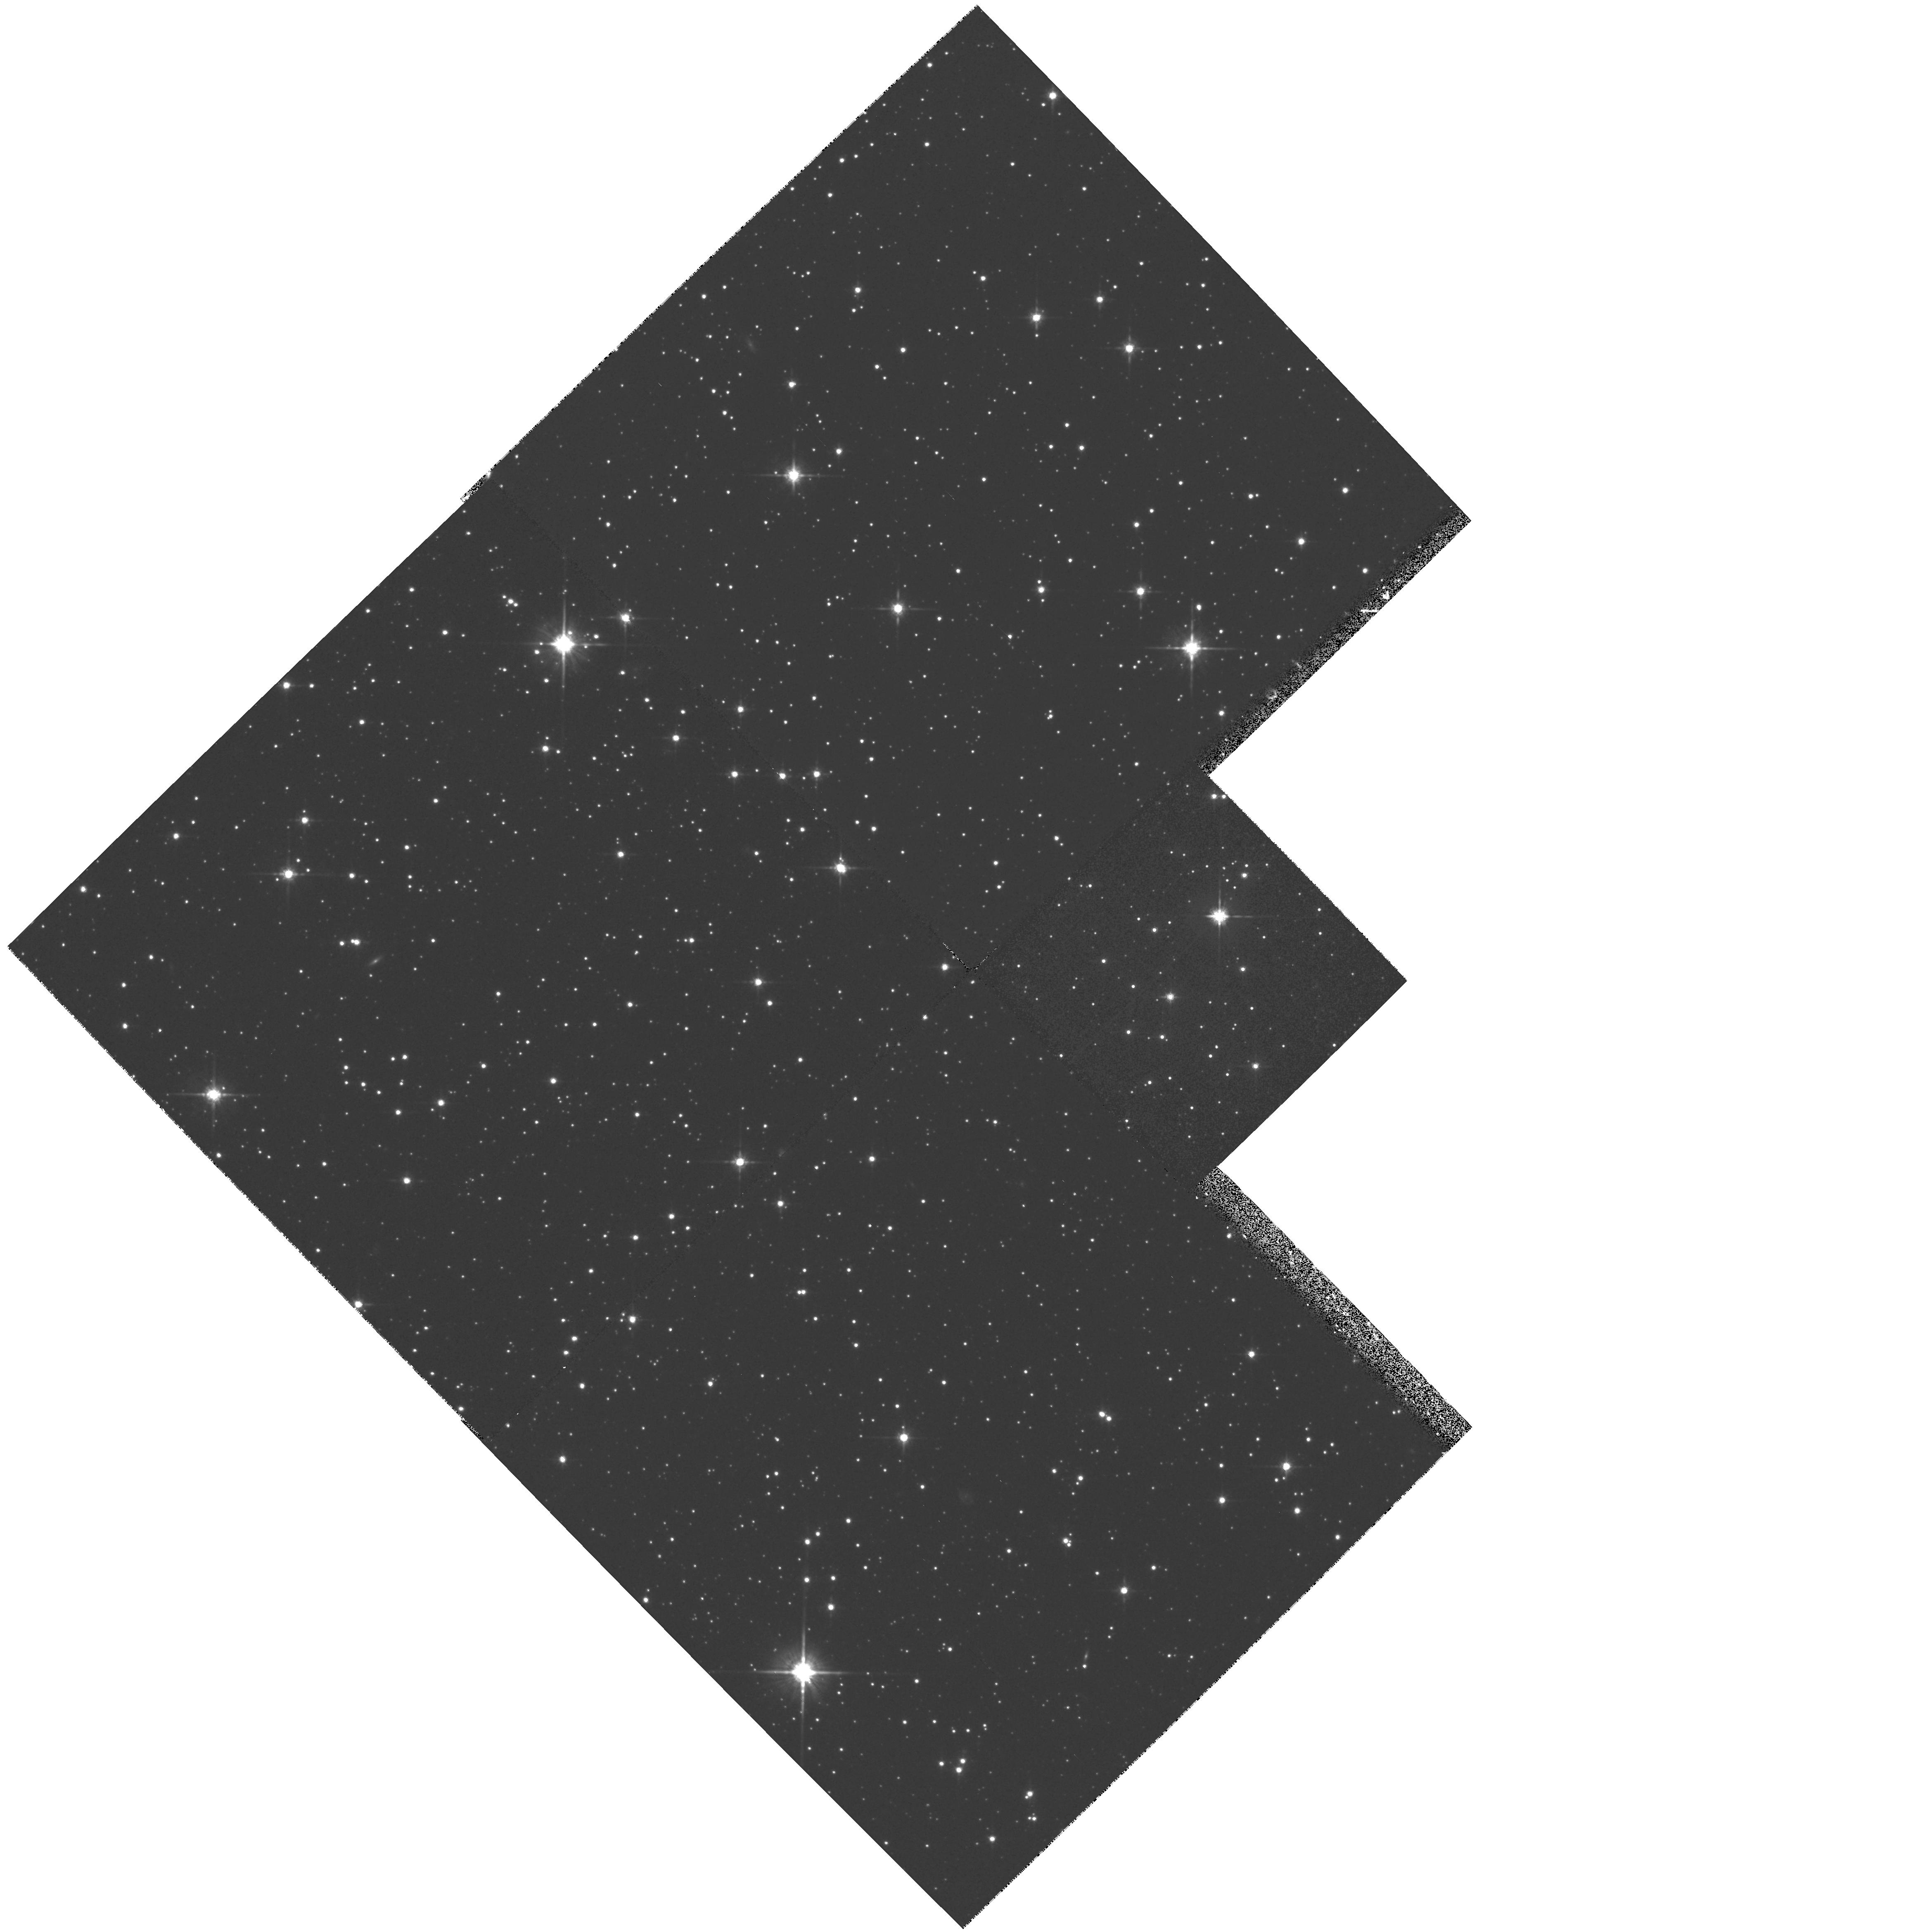
Target: SGR-DSPH1. Instrument: WFPC2/PC. Filter: F814W. Exposure: 30 min. Observation ID: hst_6614_01_wfpc2_pc_f814w_u37501

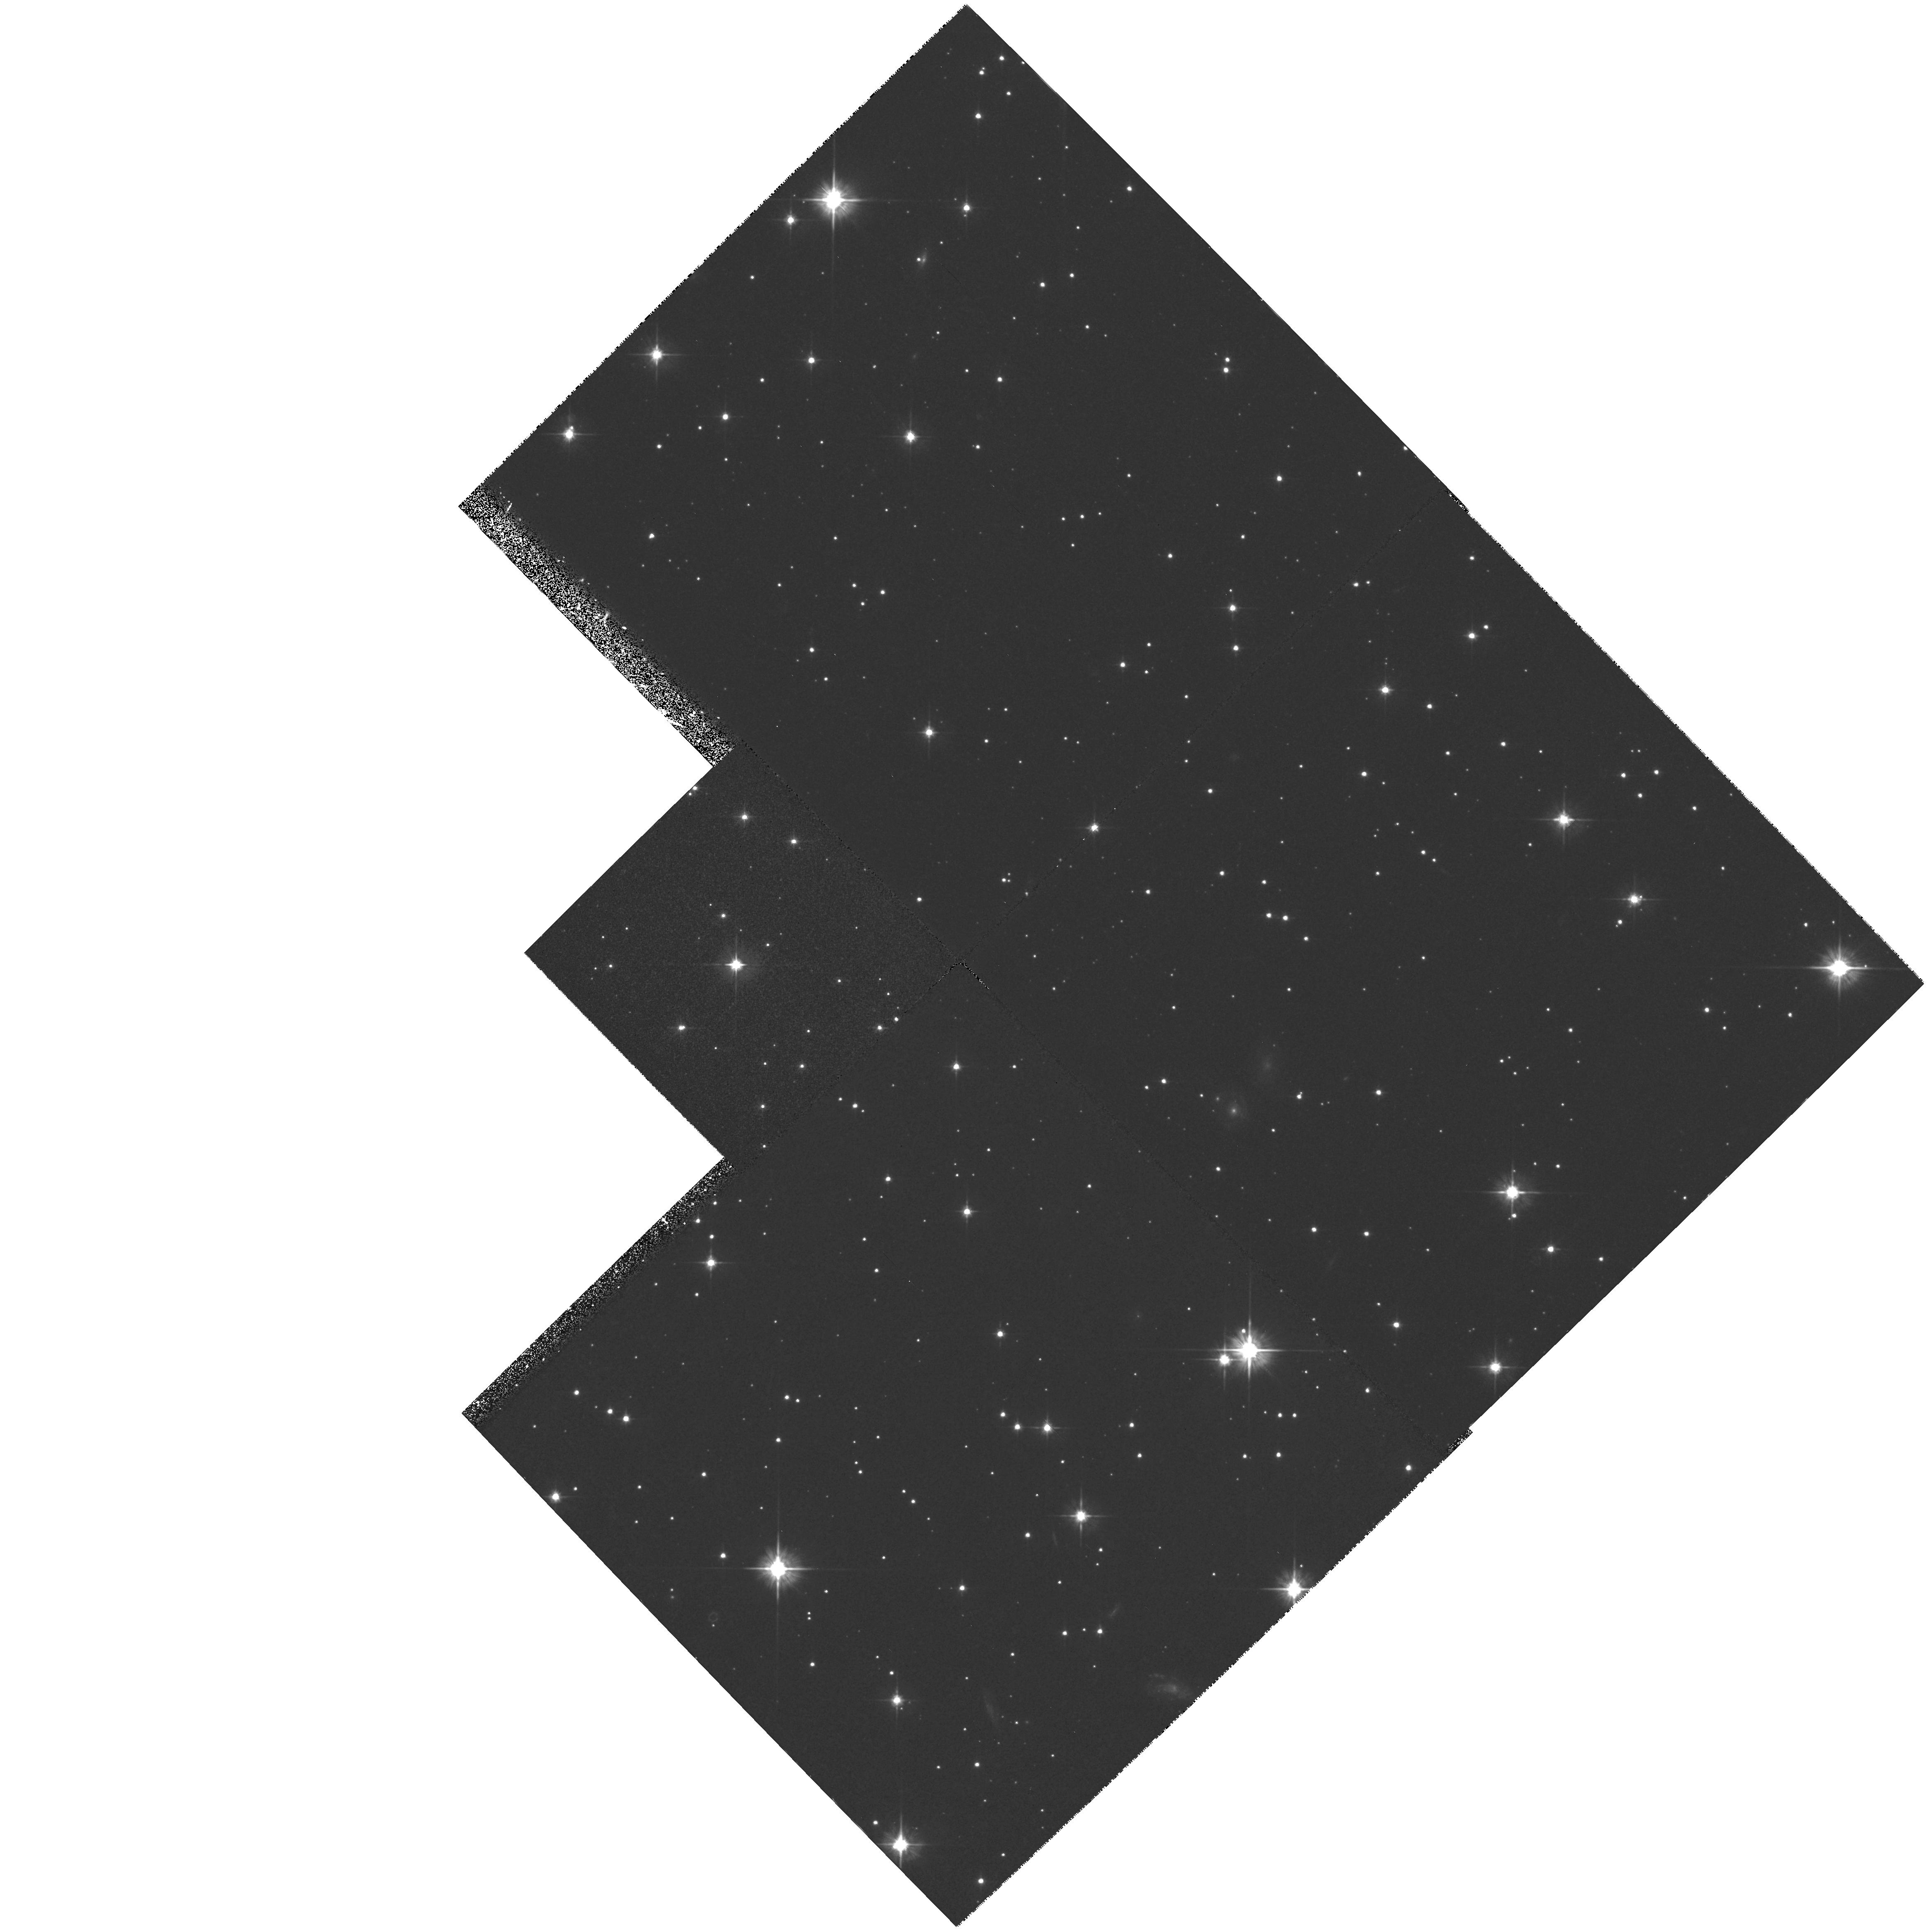
Target: SGR-MWG1. Instrument: WFPC2/PC. Filter: F555W. Exposure: 36 min. Observation ID: hst_6614_05_wfpc2_pc_f555w_u37505

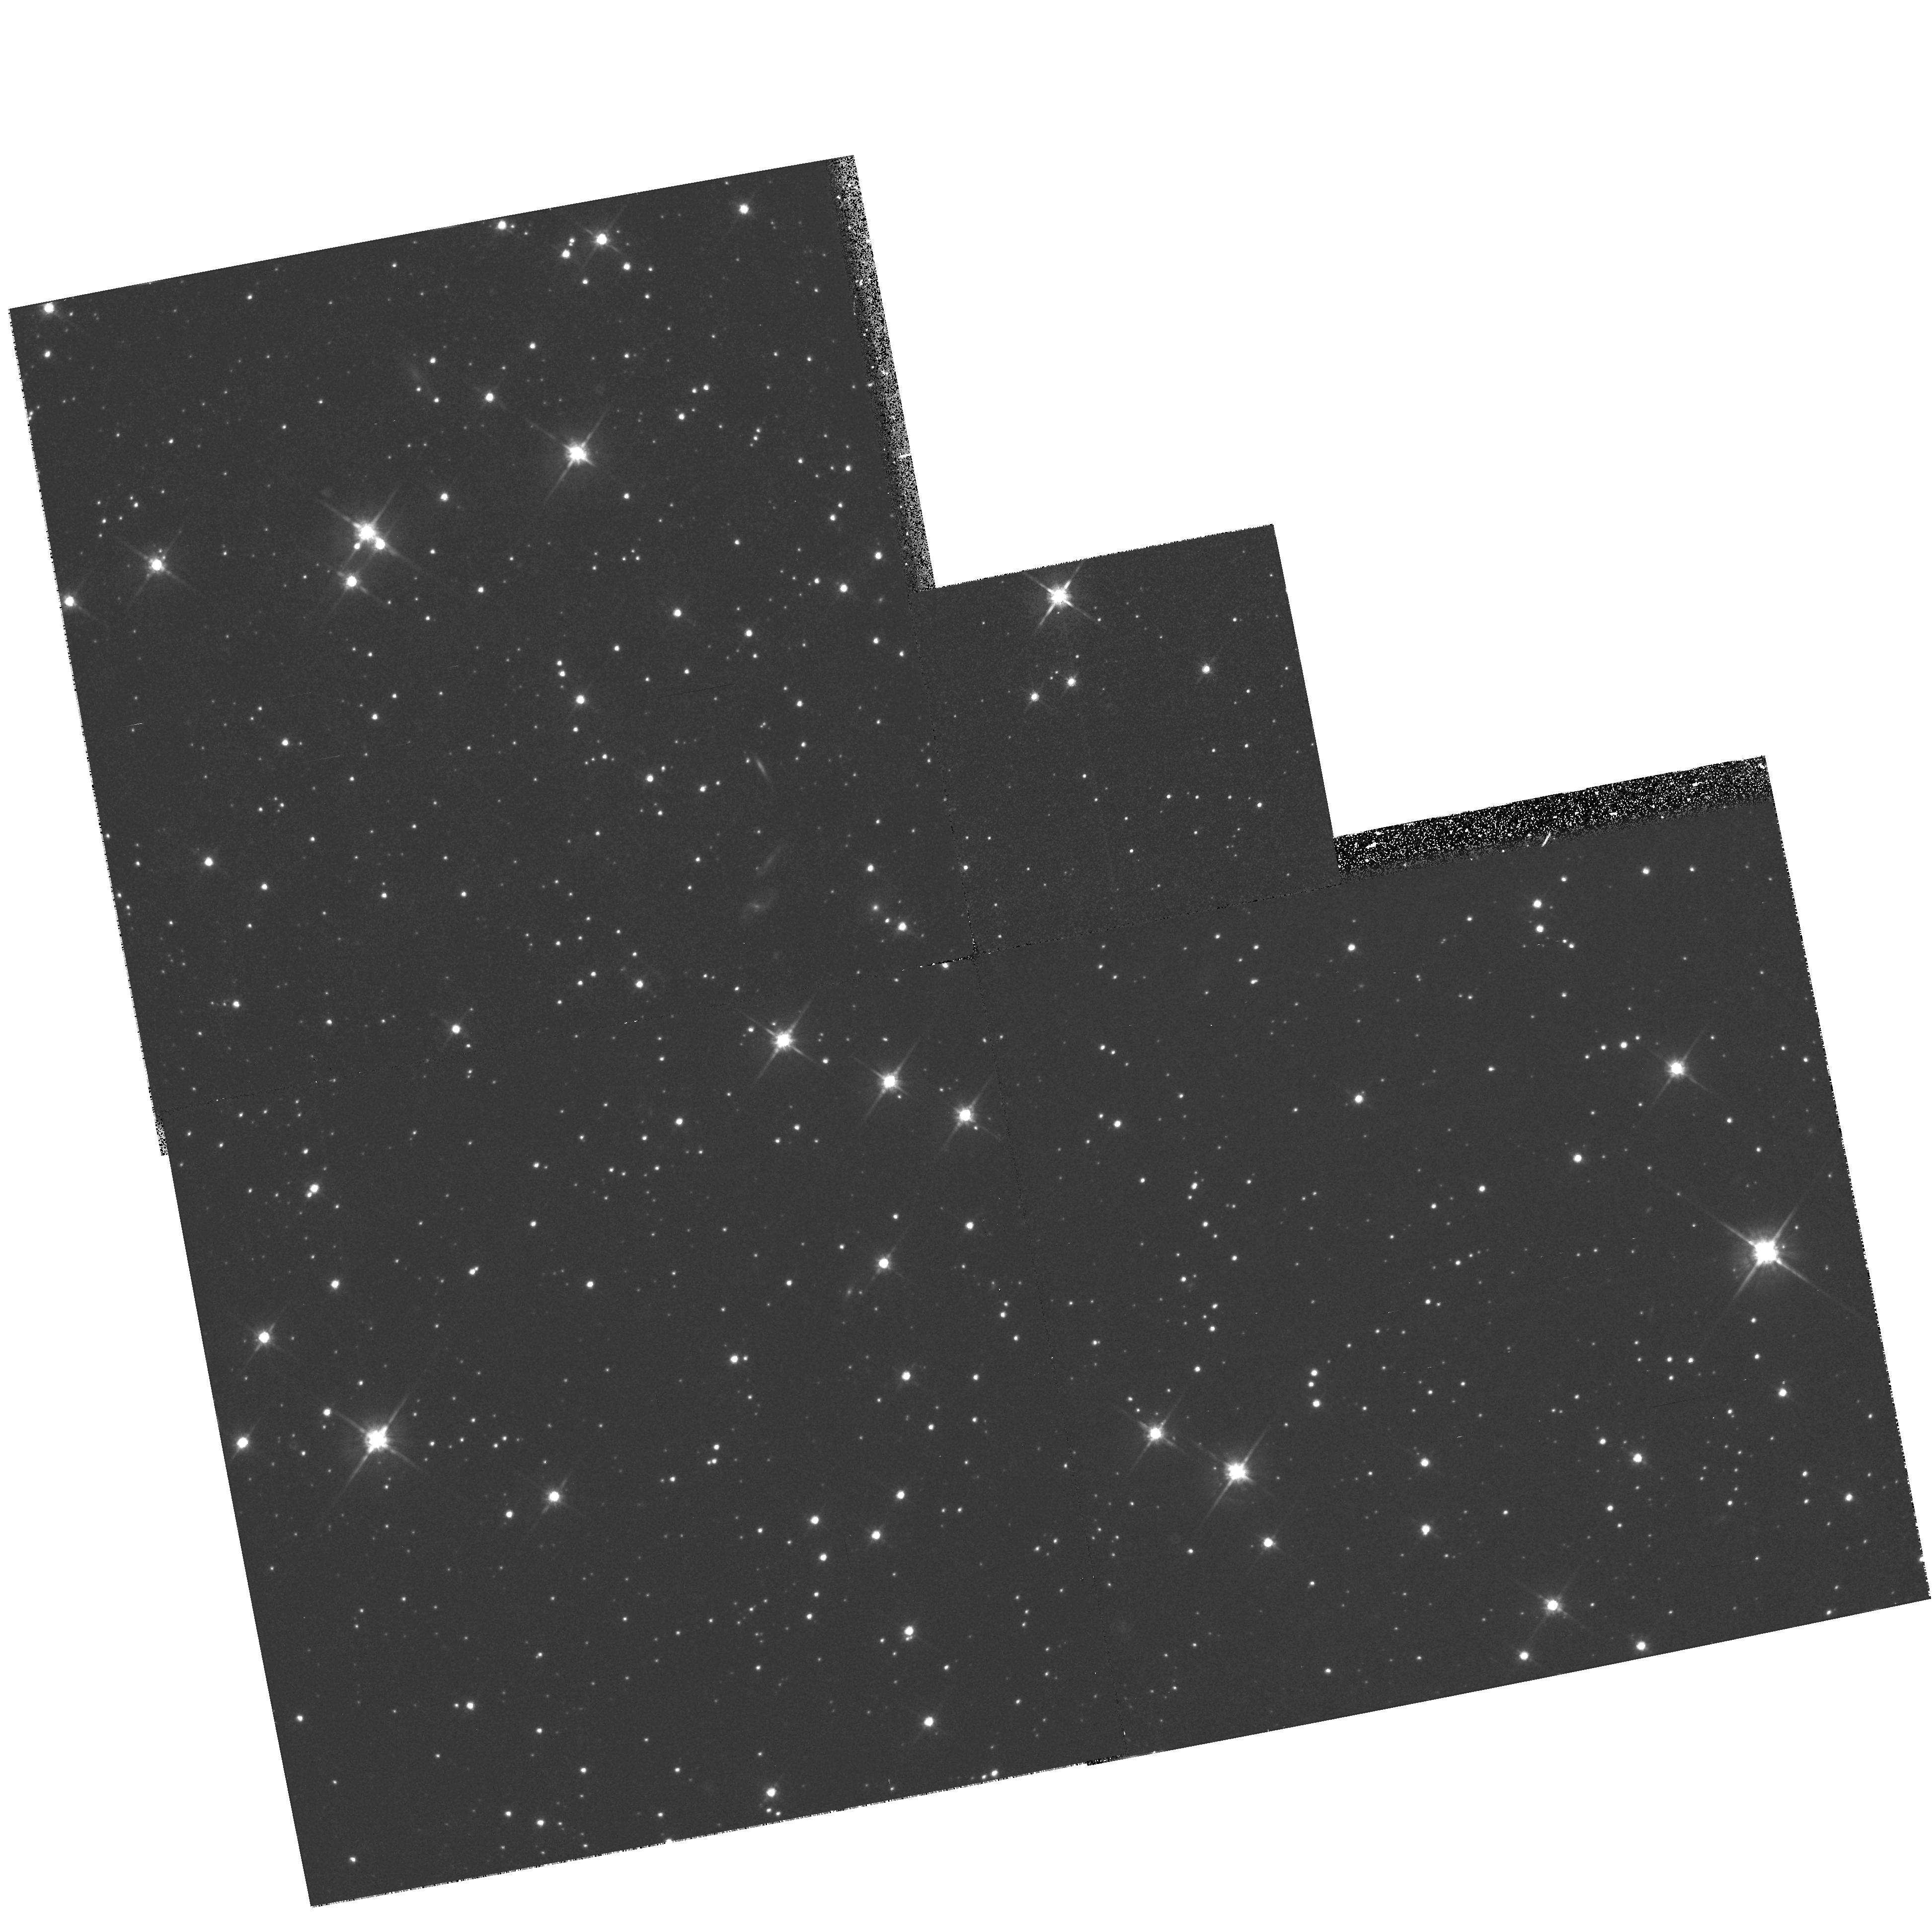
Target: SGR-DSPH3. Instrument: WFPC2/PC. Filter: F814W. Exposure: 30 min. Observation ID: hst_6614_03_wfpc2_pc_f814w_u37503

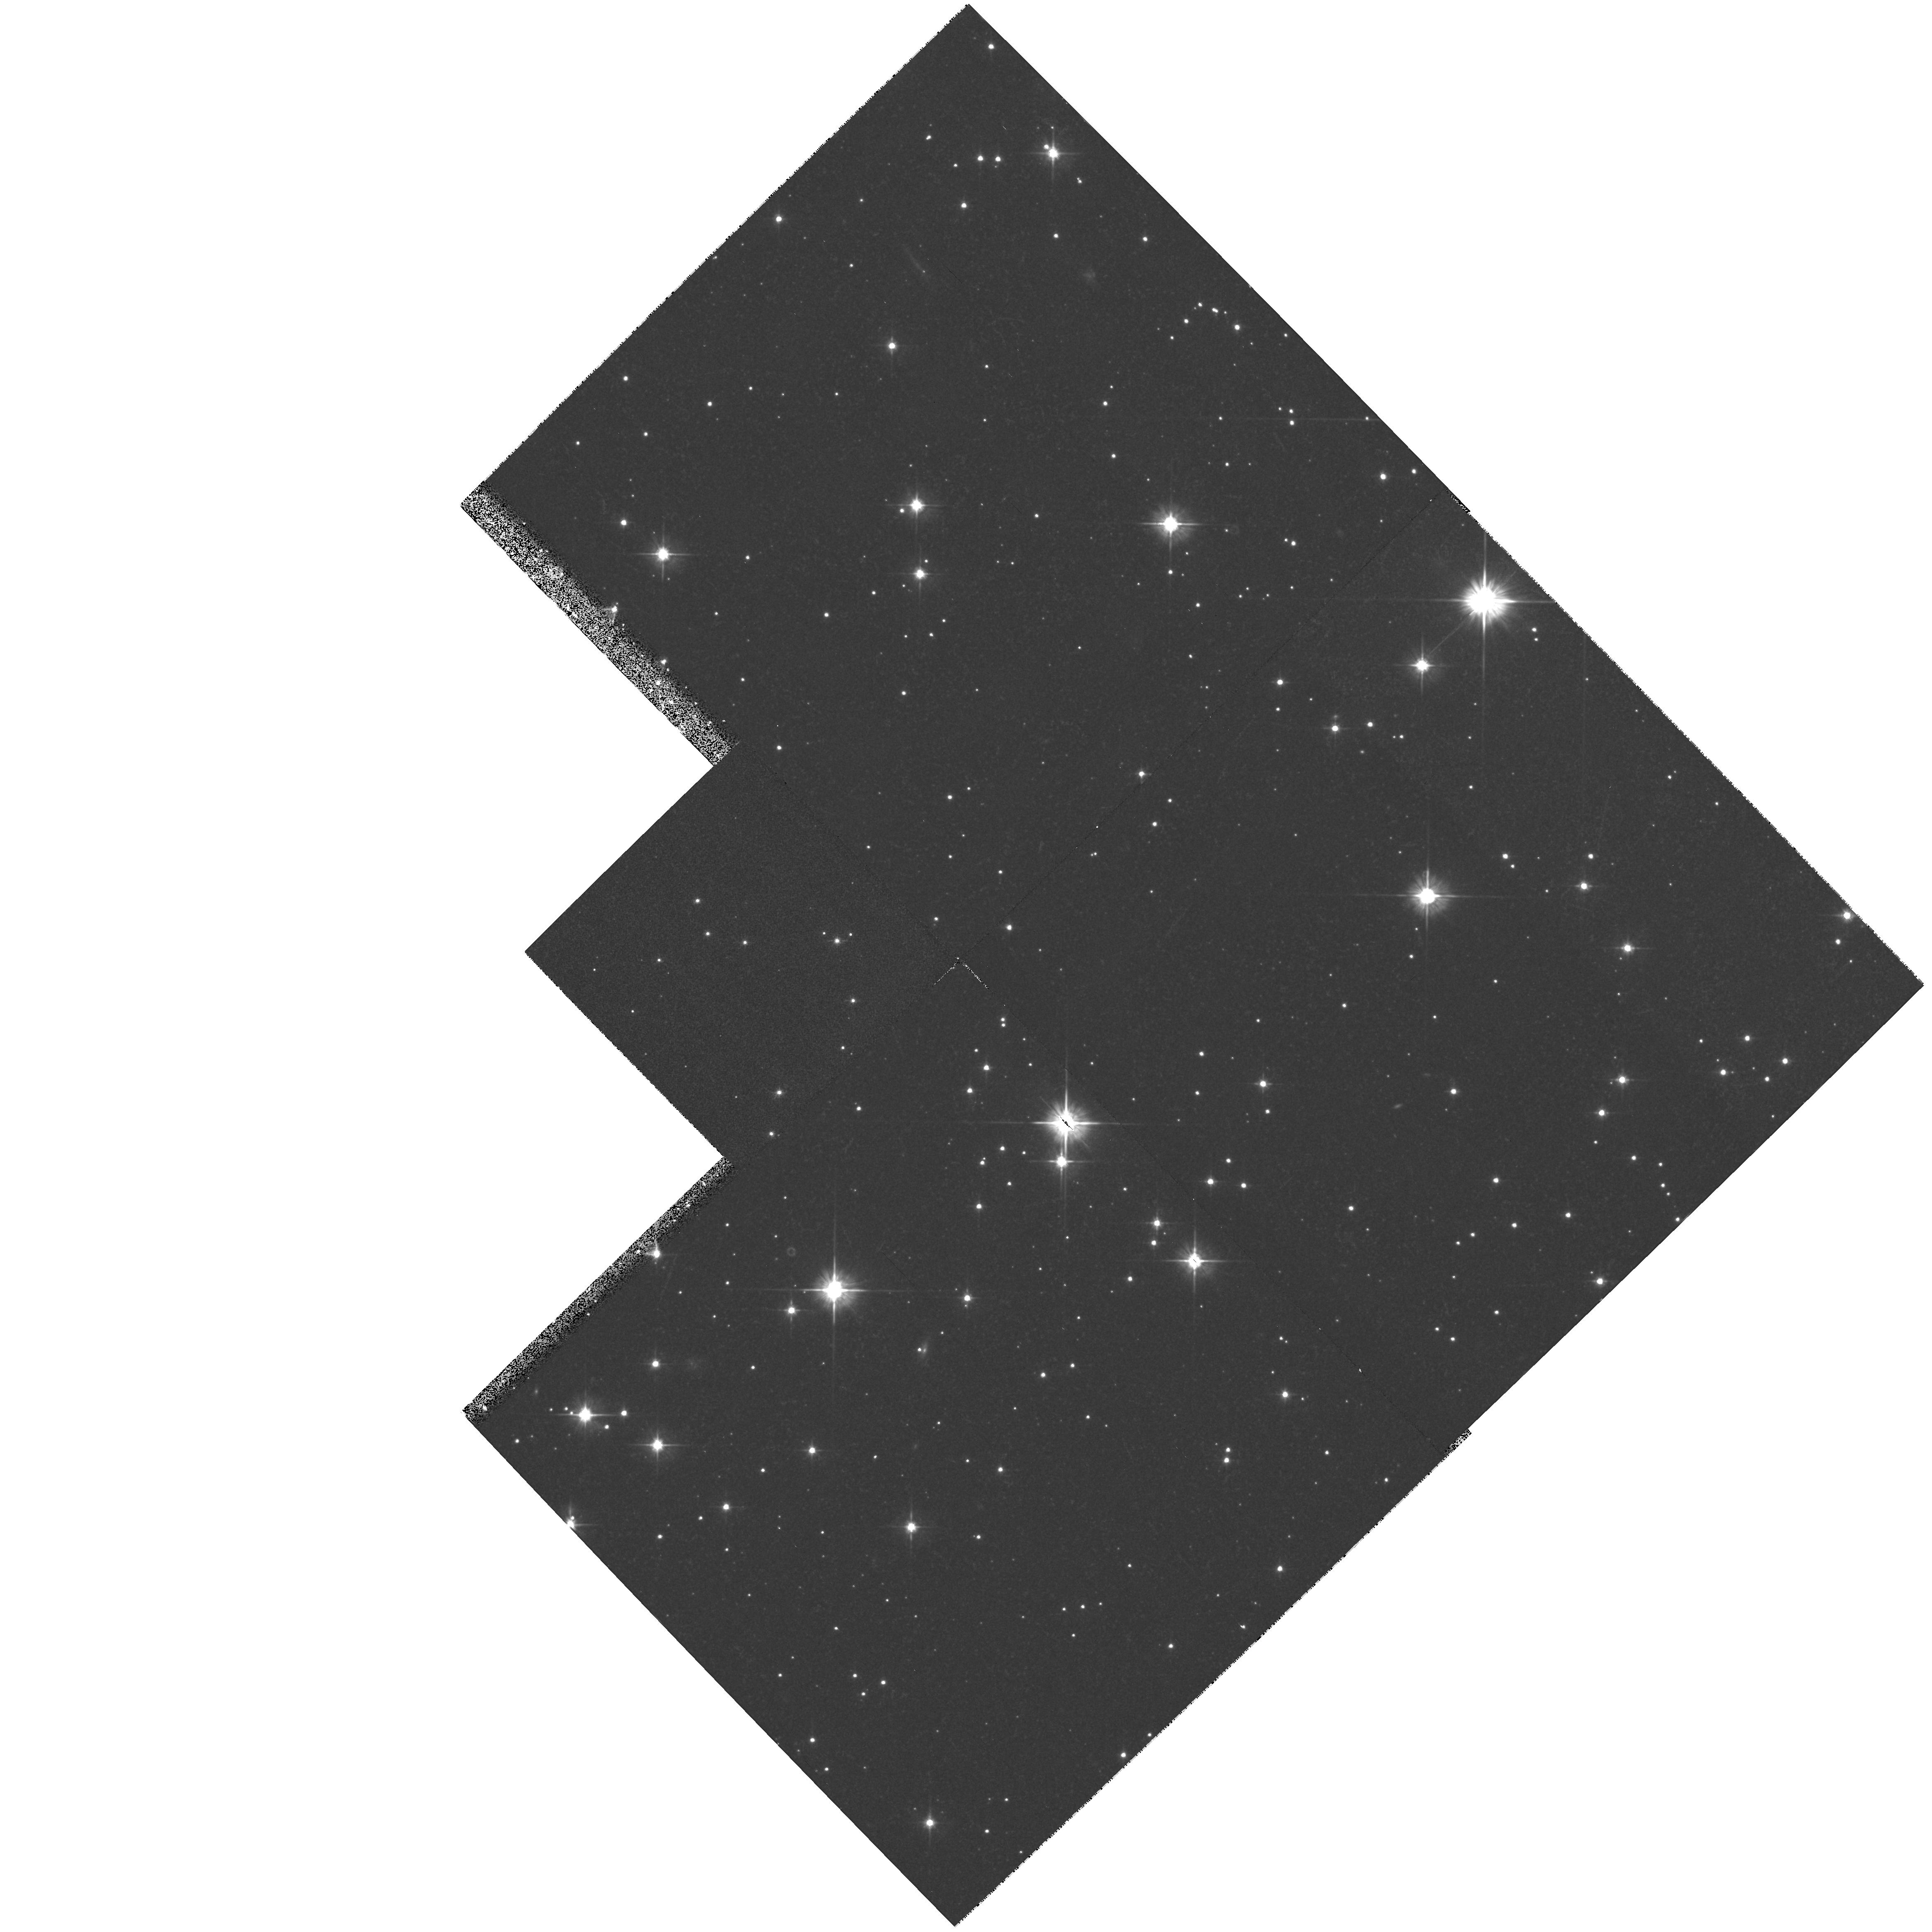
Target: SGR-MWG2. Instrument: WFPC2/PC. Filter: F555W. Exposure: 36 min. Observation ID: hst_6614_06_wfpc2_pc_f555w_u37506

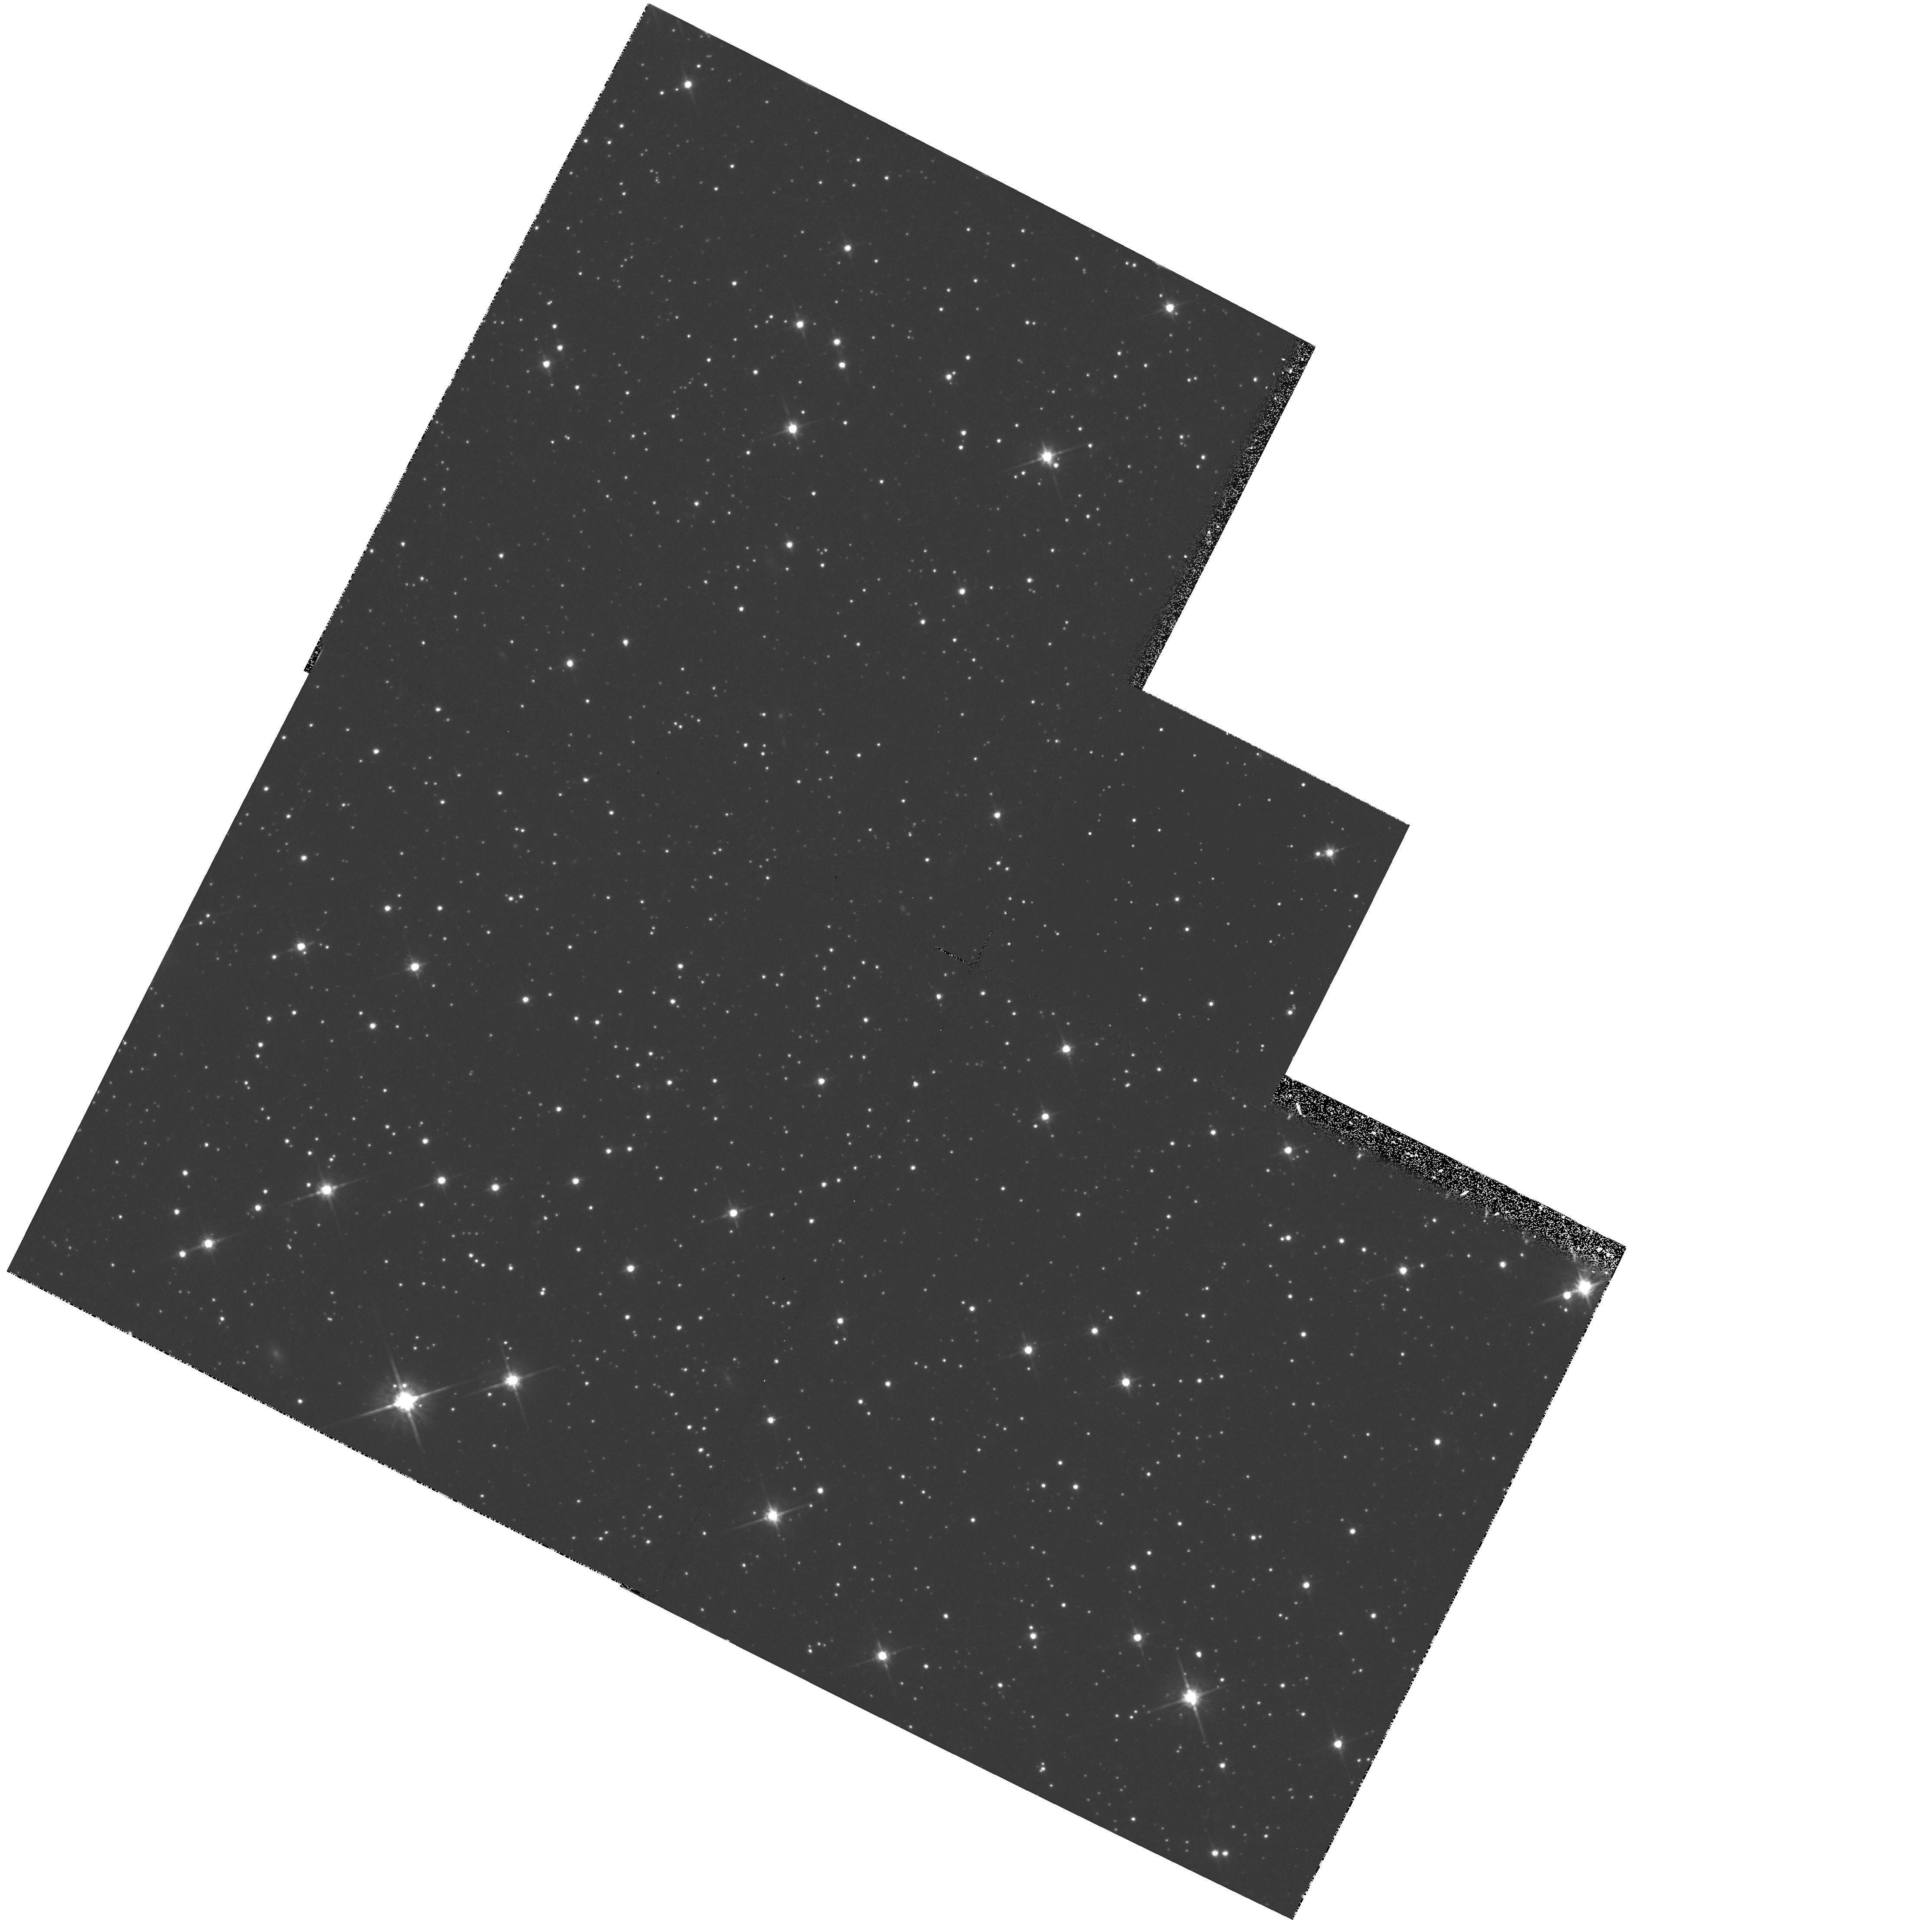
Target: SGR-DSPH2. Instrument: WFPC2/PC. Filter: F814W. Exposure: 30 min. Observation ID: hst_6614_02_wfpc2_pc_f814w_u37502

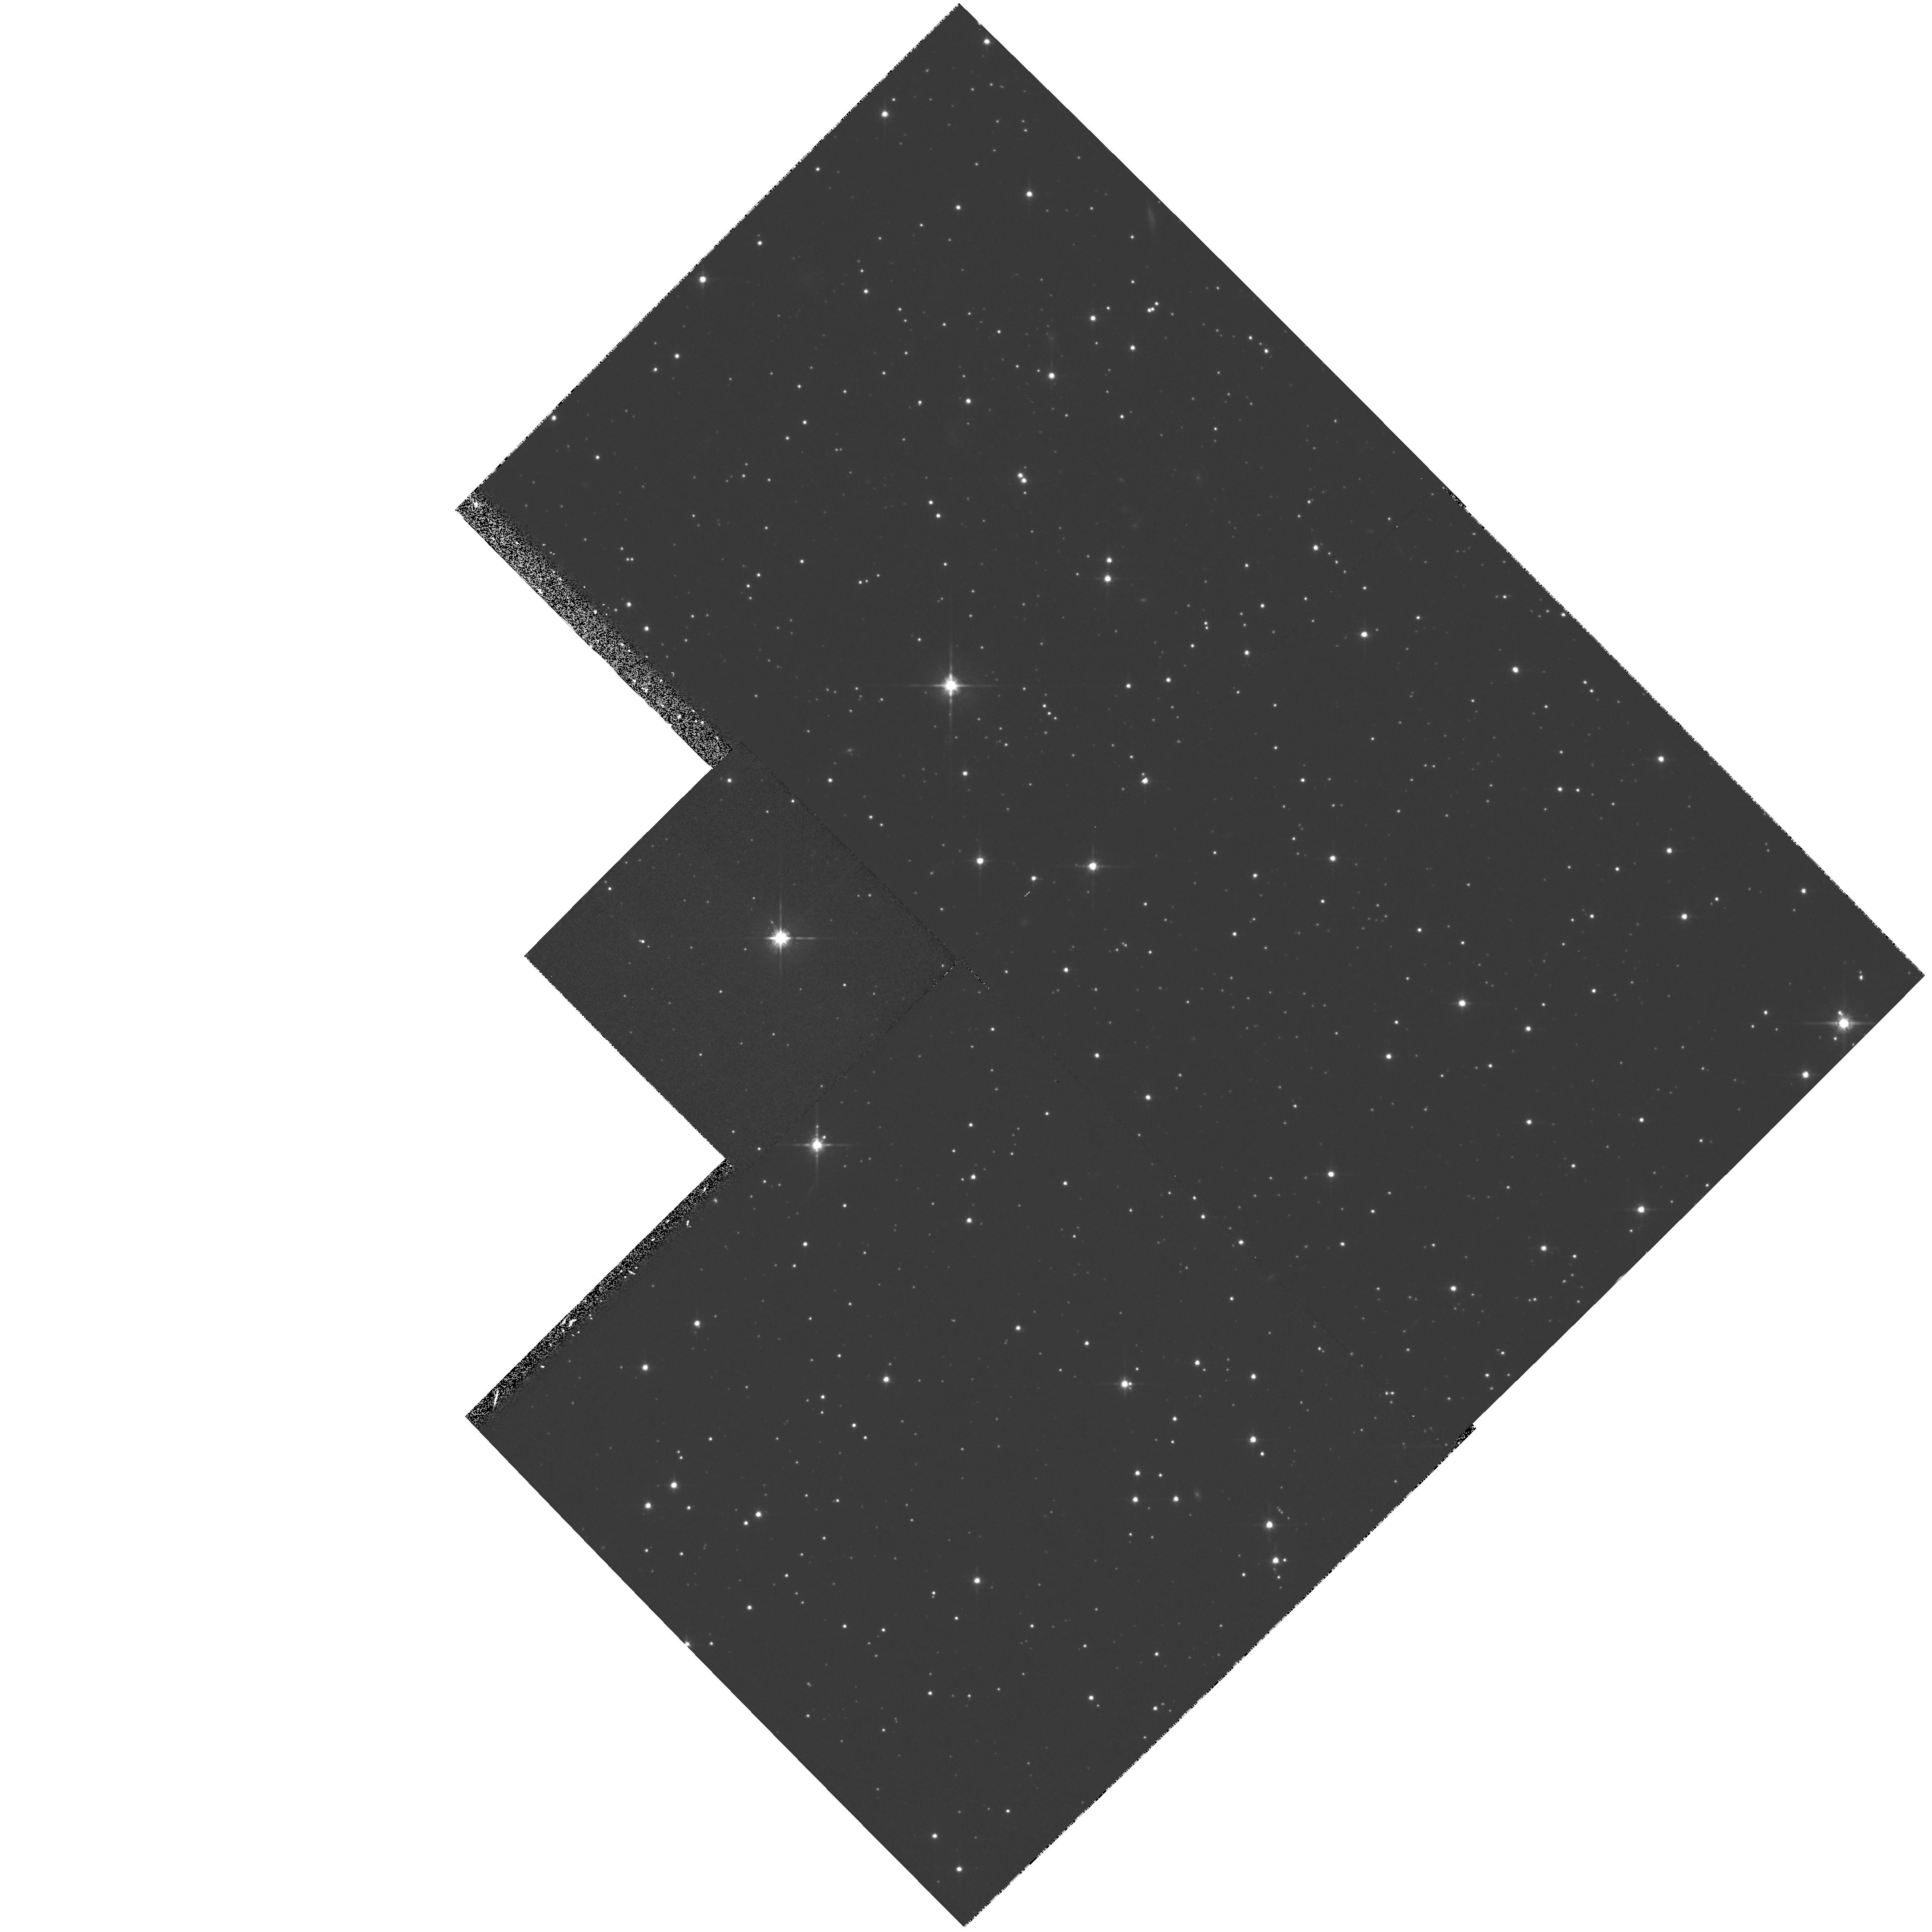
Target: SGR-DSPH4. Instrument: WFPC2/PC. Filter: F814W. Exposure: 30 min. Observation ID: hst_6614_04_wfpc2_pc_f814w_u37504

The Star Formation History of the Sagittarius Dwarf Spheroidal Galaxy (PI: Mighell, Kenneth John)

We propose WFPC2 observations that will provide deep VI color- magnitude diagrams of the field stellar population of the Sagittarius dwarf spheroidal galaxy which is the nearest galaxy to the Milky Way. We will determine the star formation history of the stellar populations from a) the location and distribution of stars near the main-sequence turnoff, b) the luminosities, colors, and metallicities of stars on the giant branch, c) the relation of horizontal-branch morphology to stellar ages and metallicities, and d) the stellar luminosity function near the main-sequence turnoff. This investigation will provide valuable information on the formation and evolution of dwarf spheroidal galaxies in the Local Group.